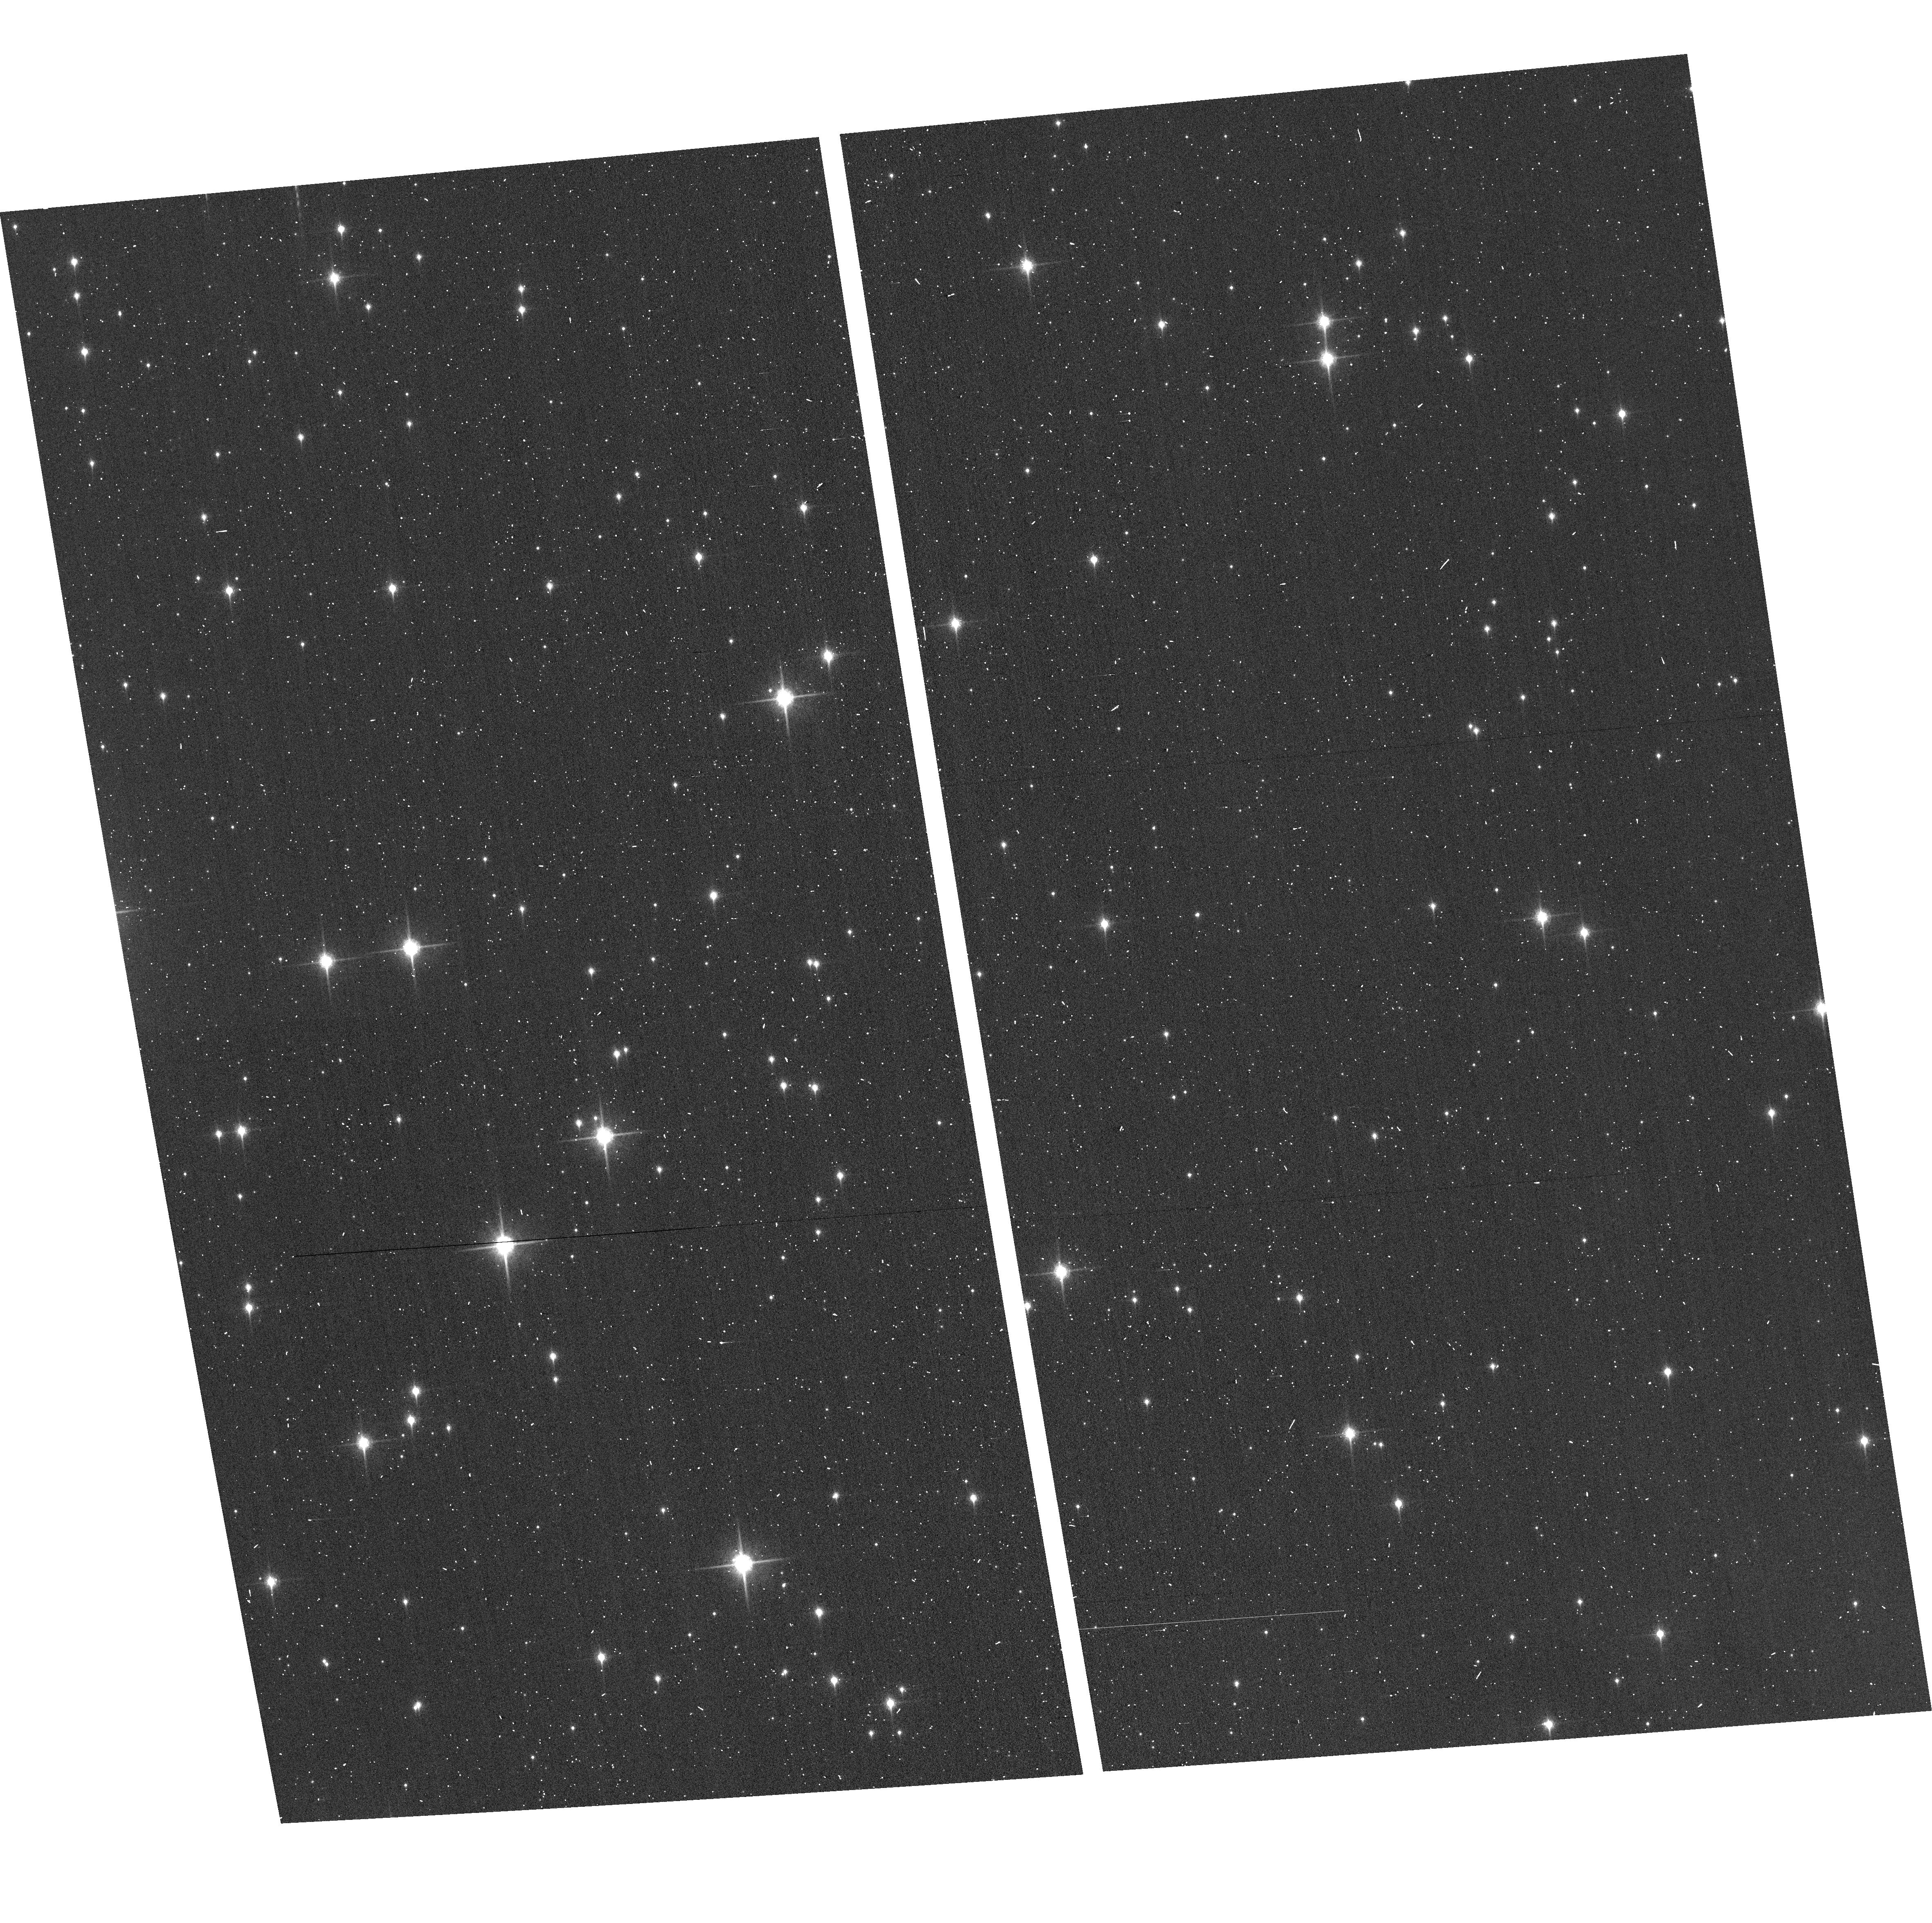
Target: GAL-CEN-FIELD1
Instrument: ACS/WFC
Filter: F850LP
Exposure: 2 min
Observation ID: hst_12915_2h_acs_wfc_f850lp_jc0g2h

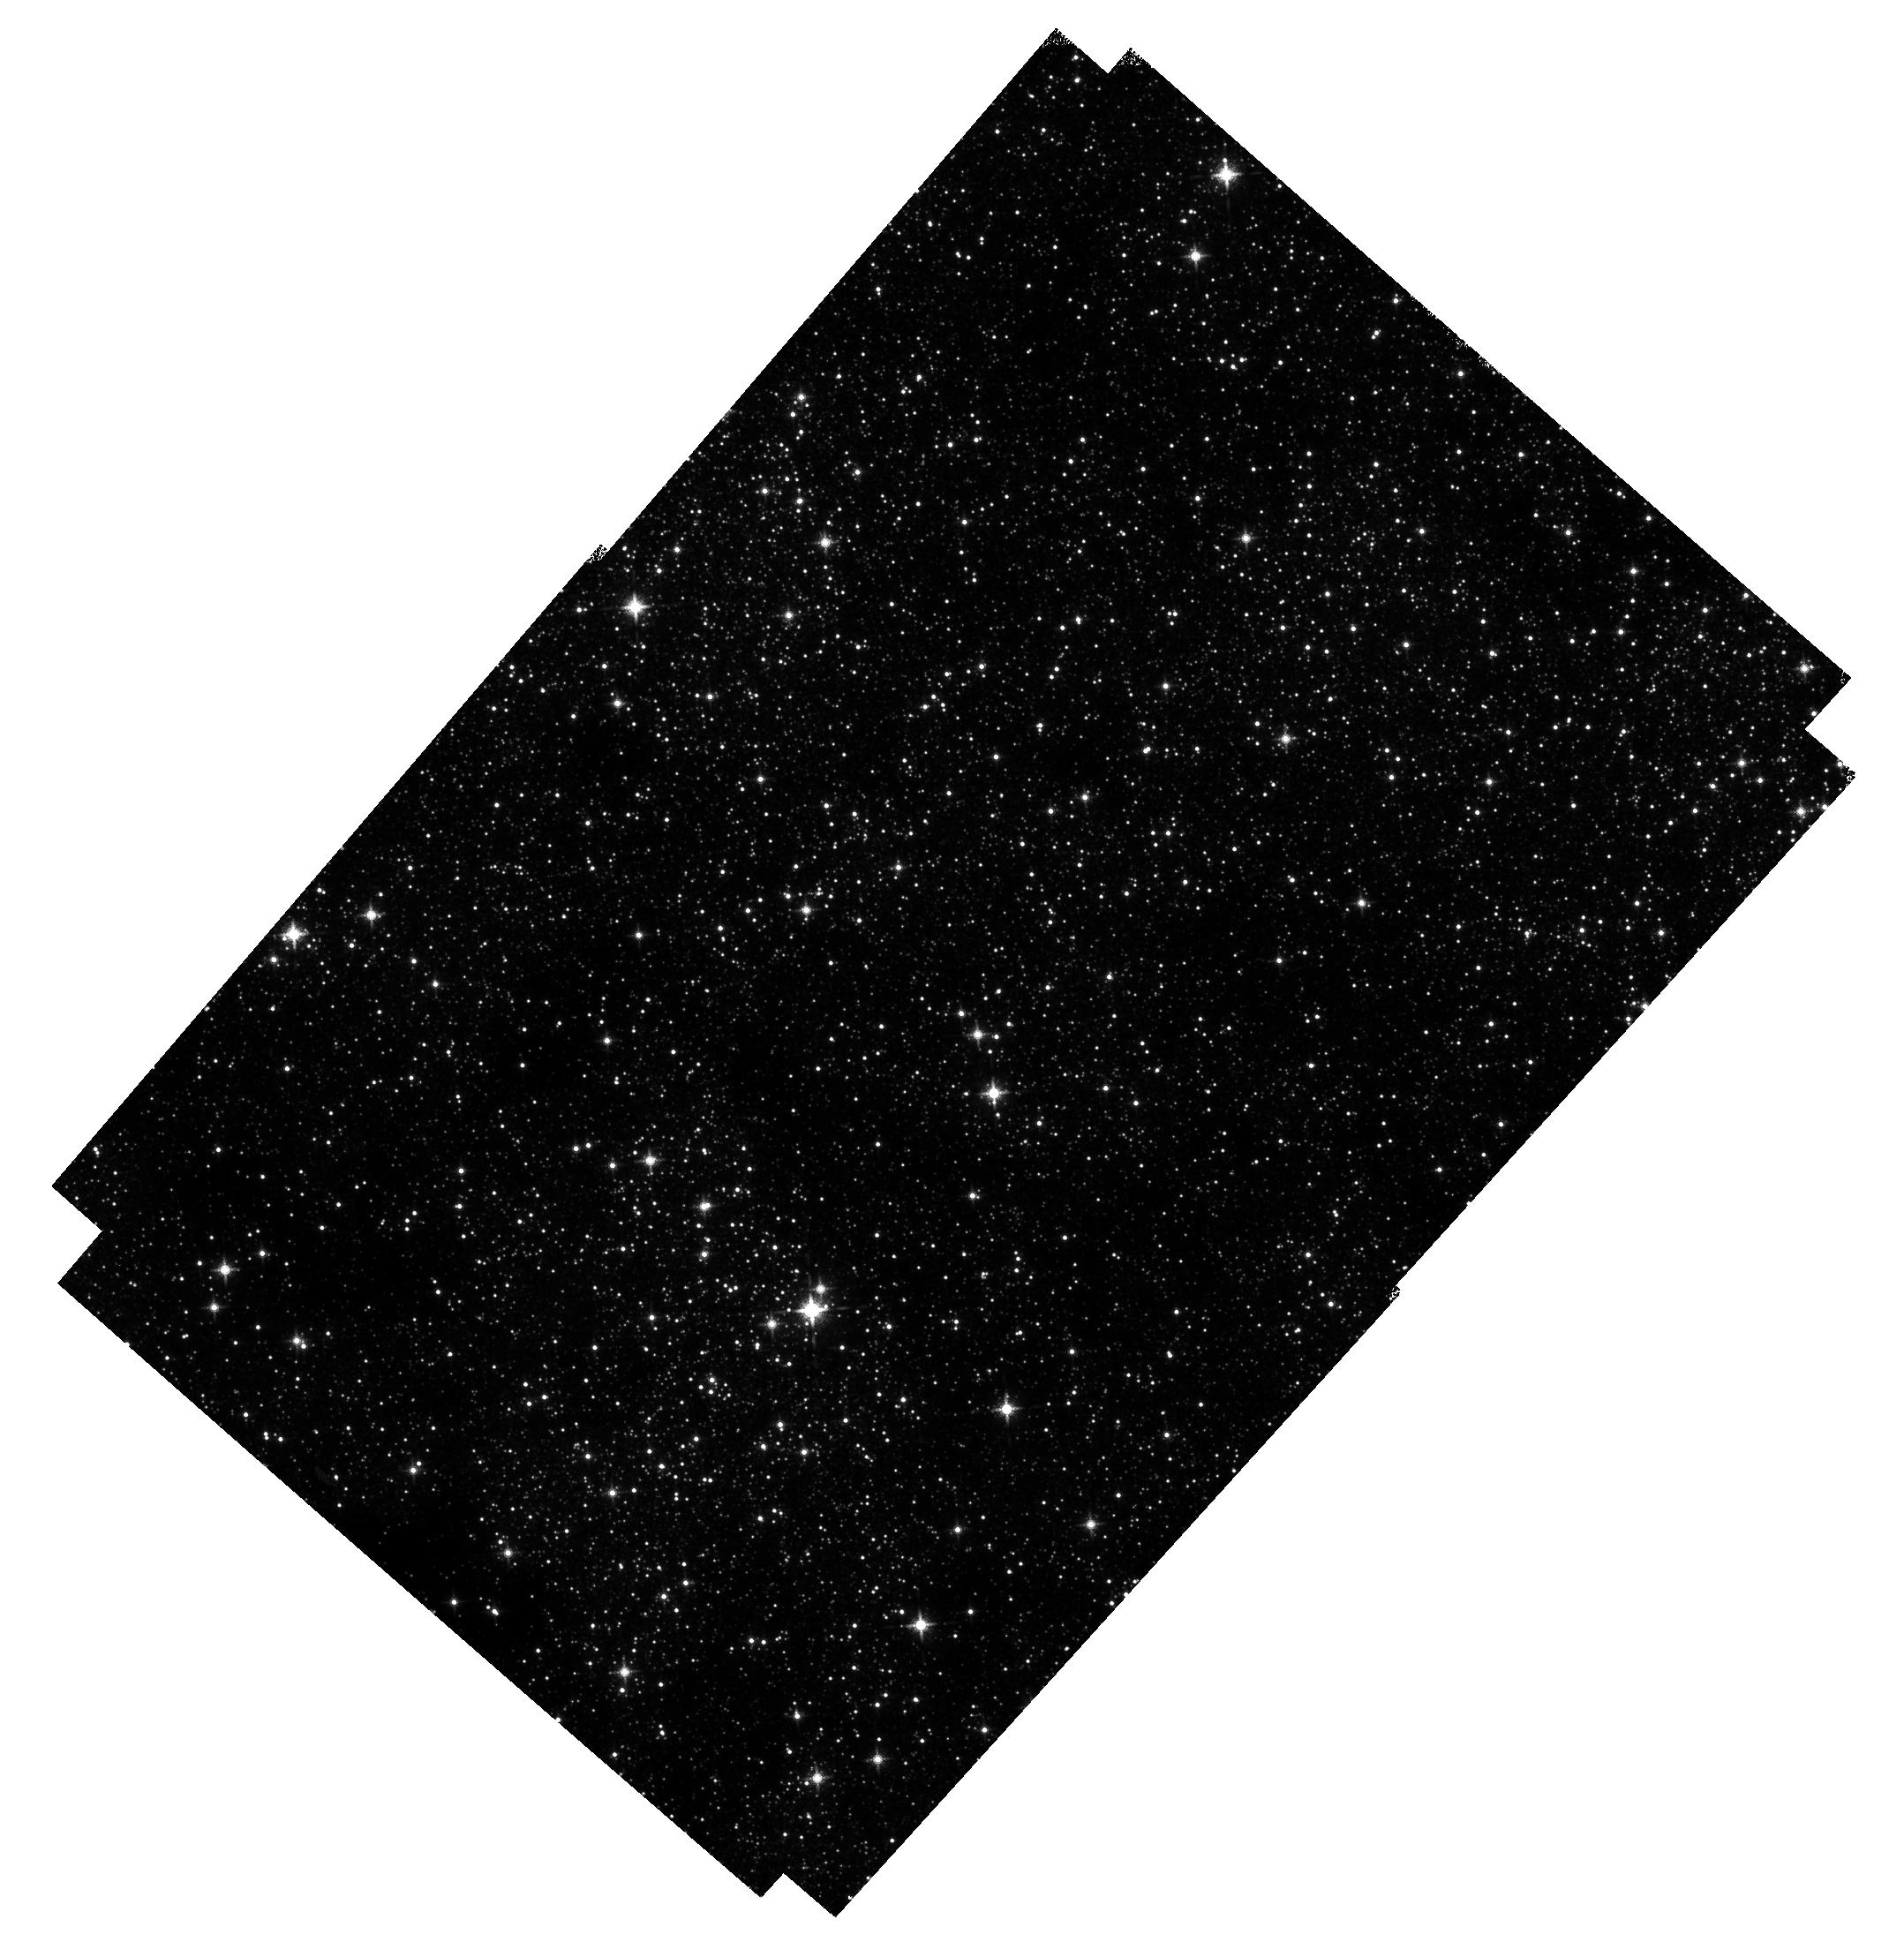
Target: GAL-CEN-FIELD3
Instrument: WFC3/IR
Filter: F139M
Exposure: 38 min
Observation ID: hst_12915_2o_wfc3_ir_f139m_ic0g2o

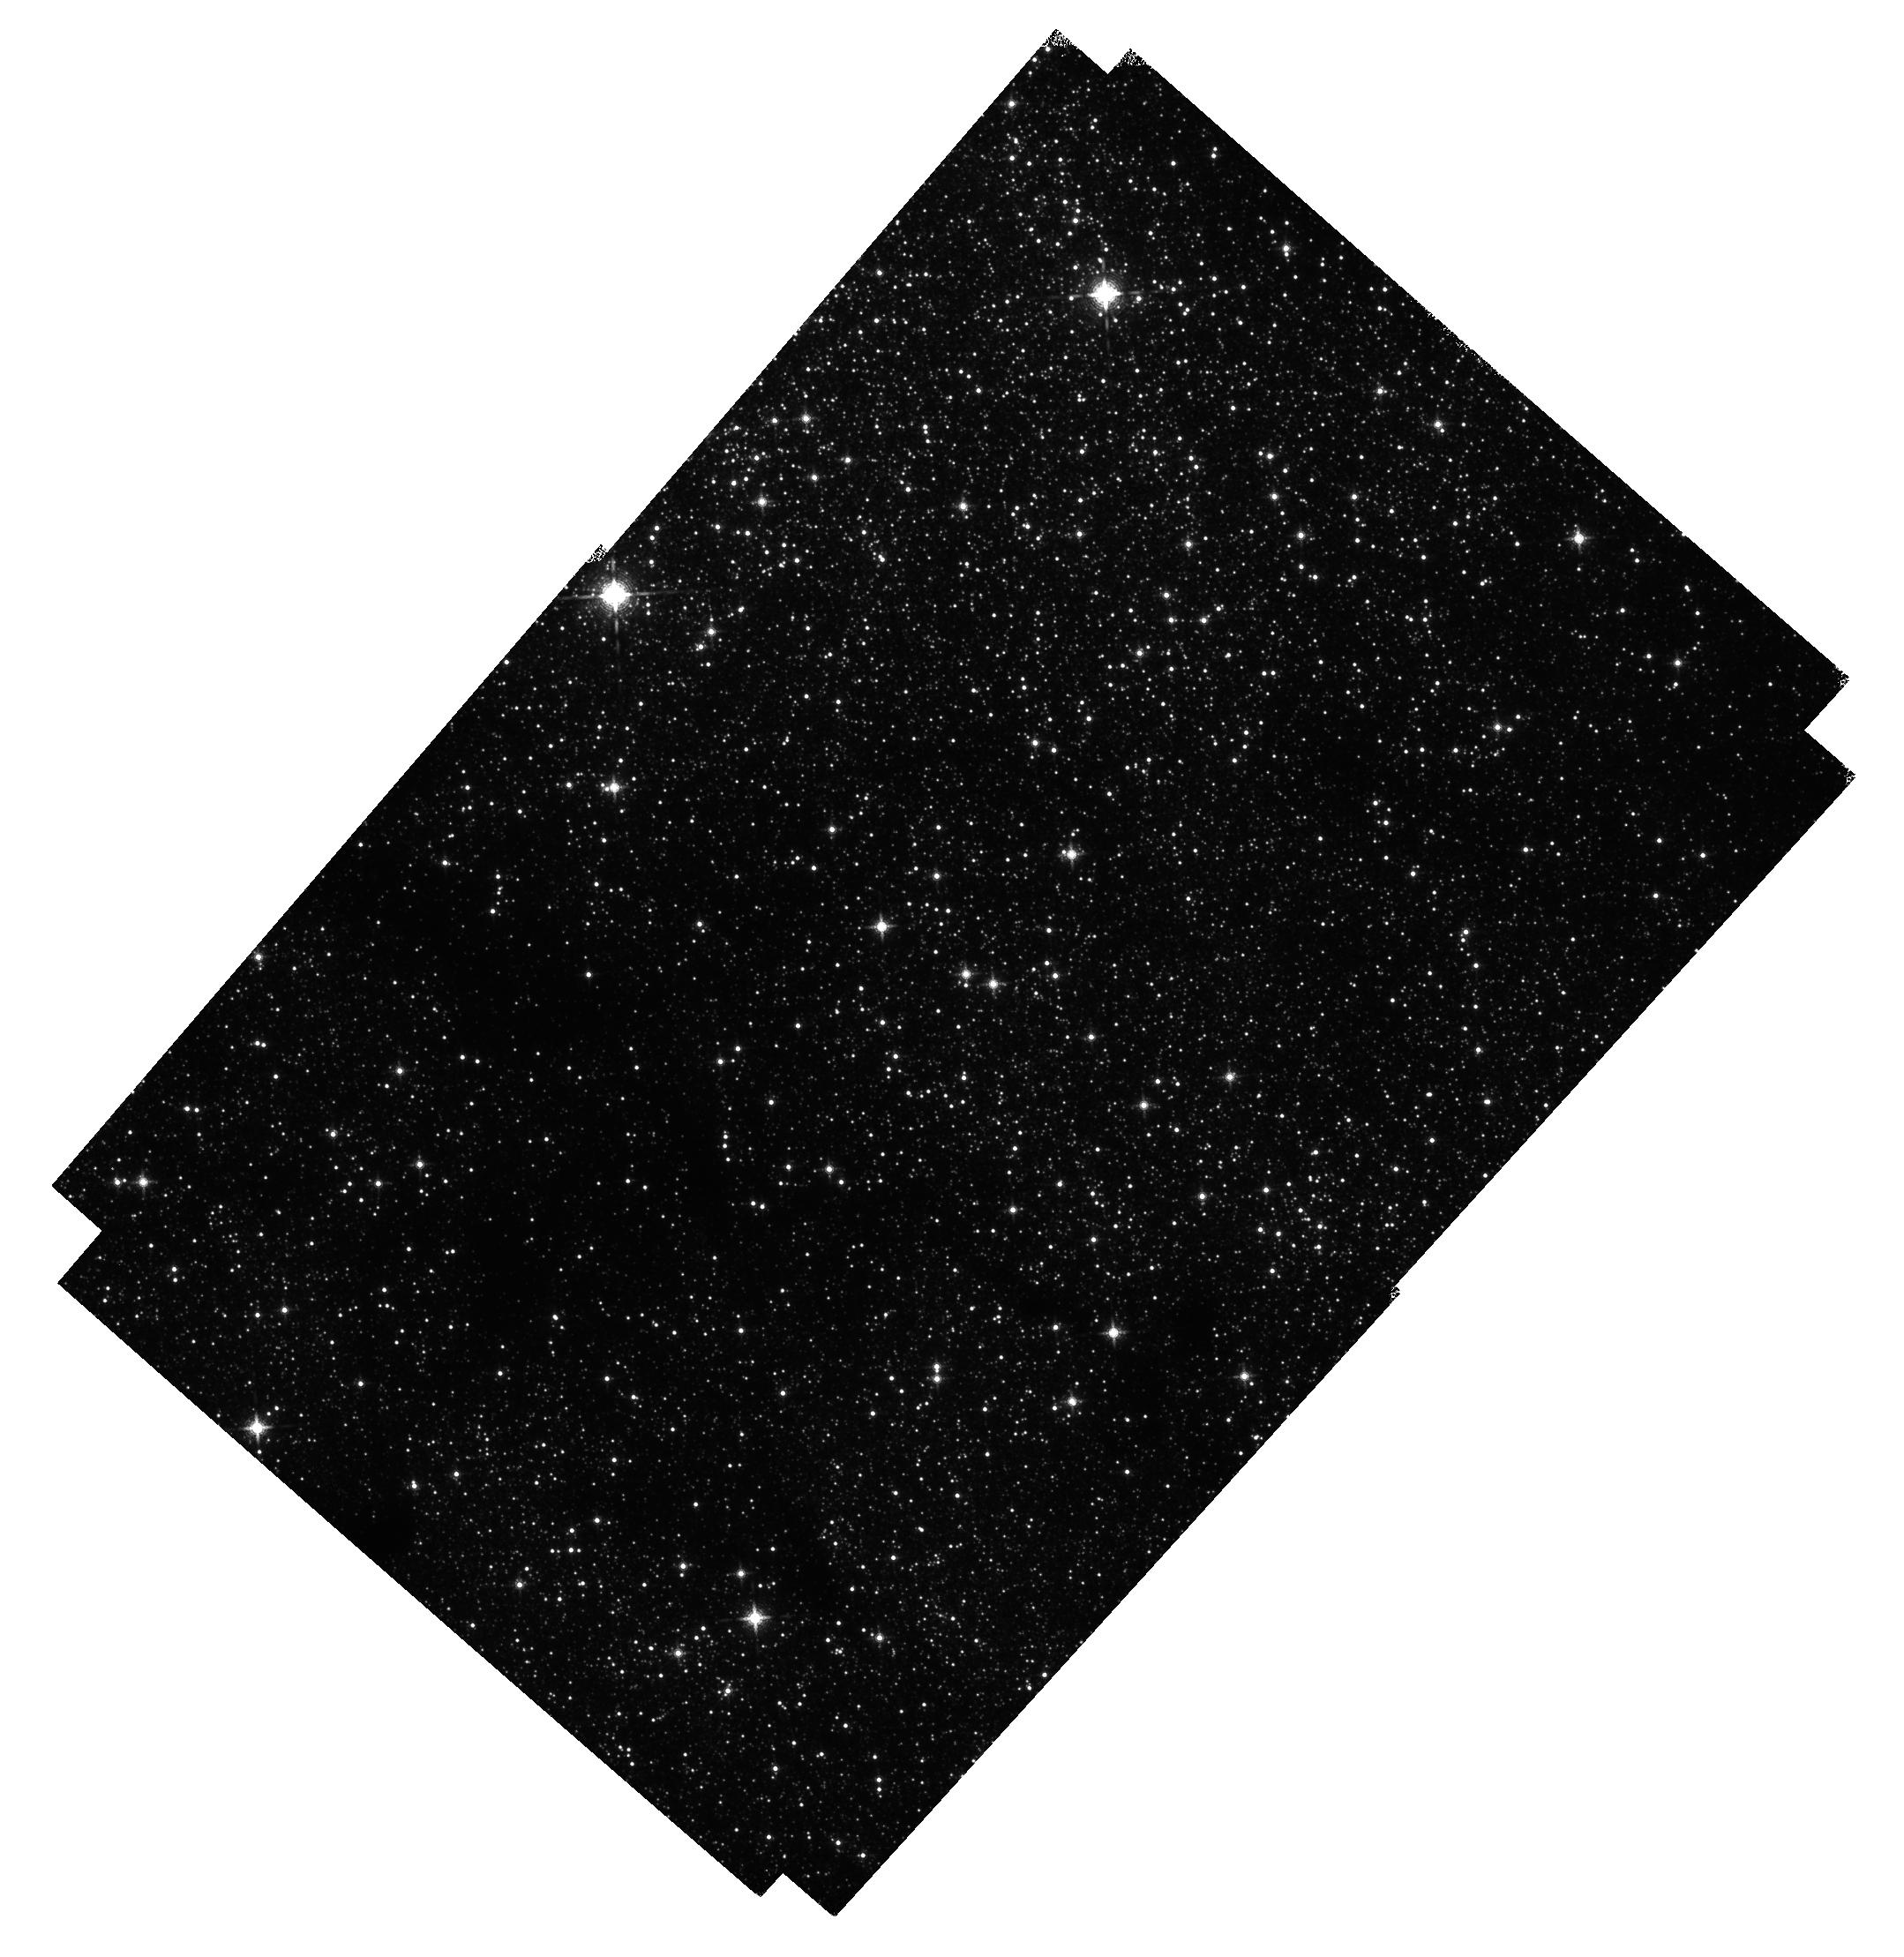
Target: GAL-CEN-FIELD2
Instrument: WFC3/IR
Filter: F139M
Exposure: 38 min
Observation ID: hst_12915_2m_wfc3_ir_f139m_ic0g2m

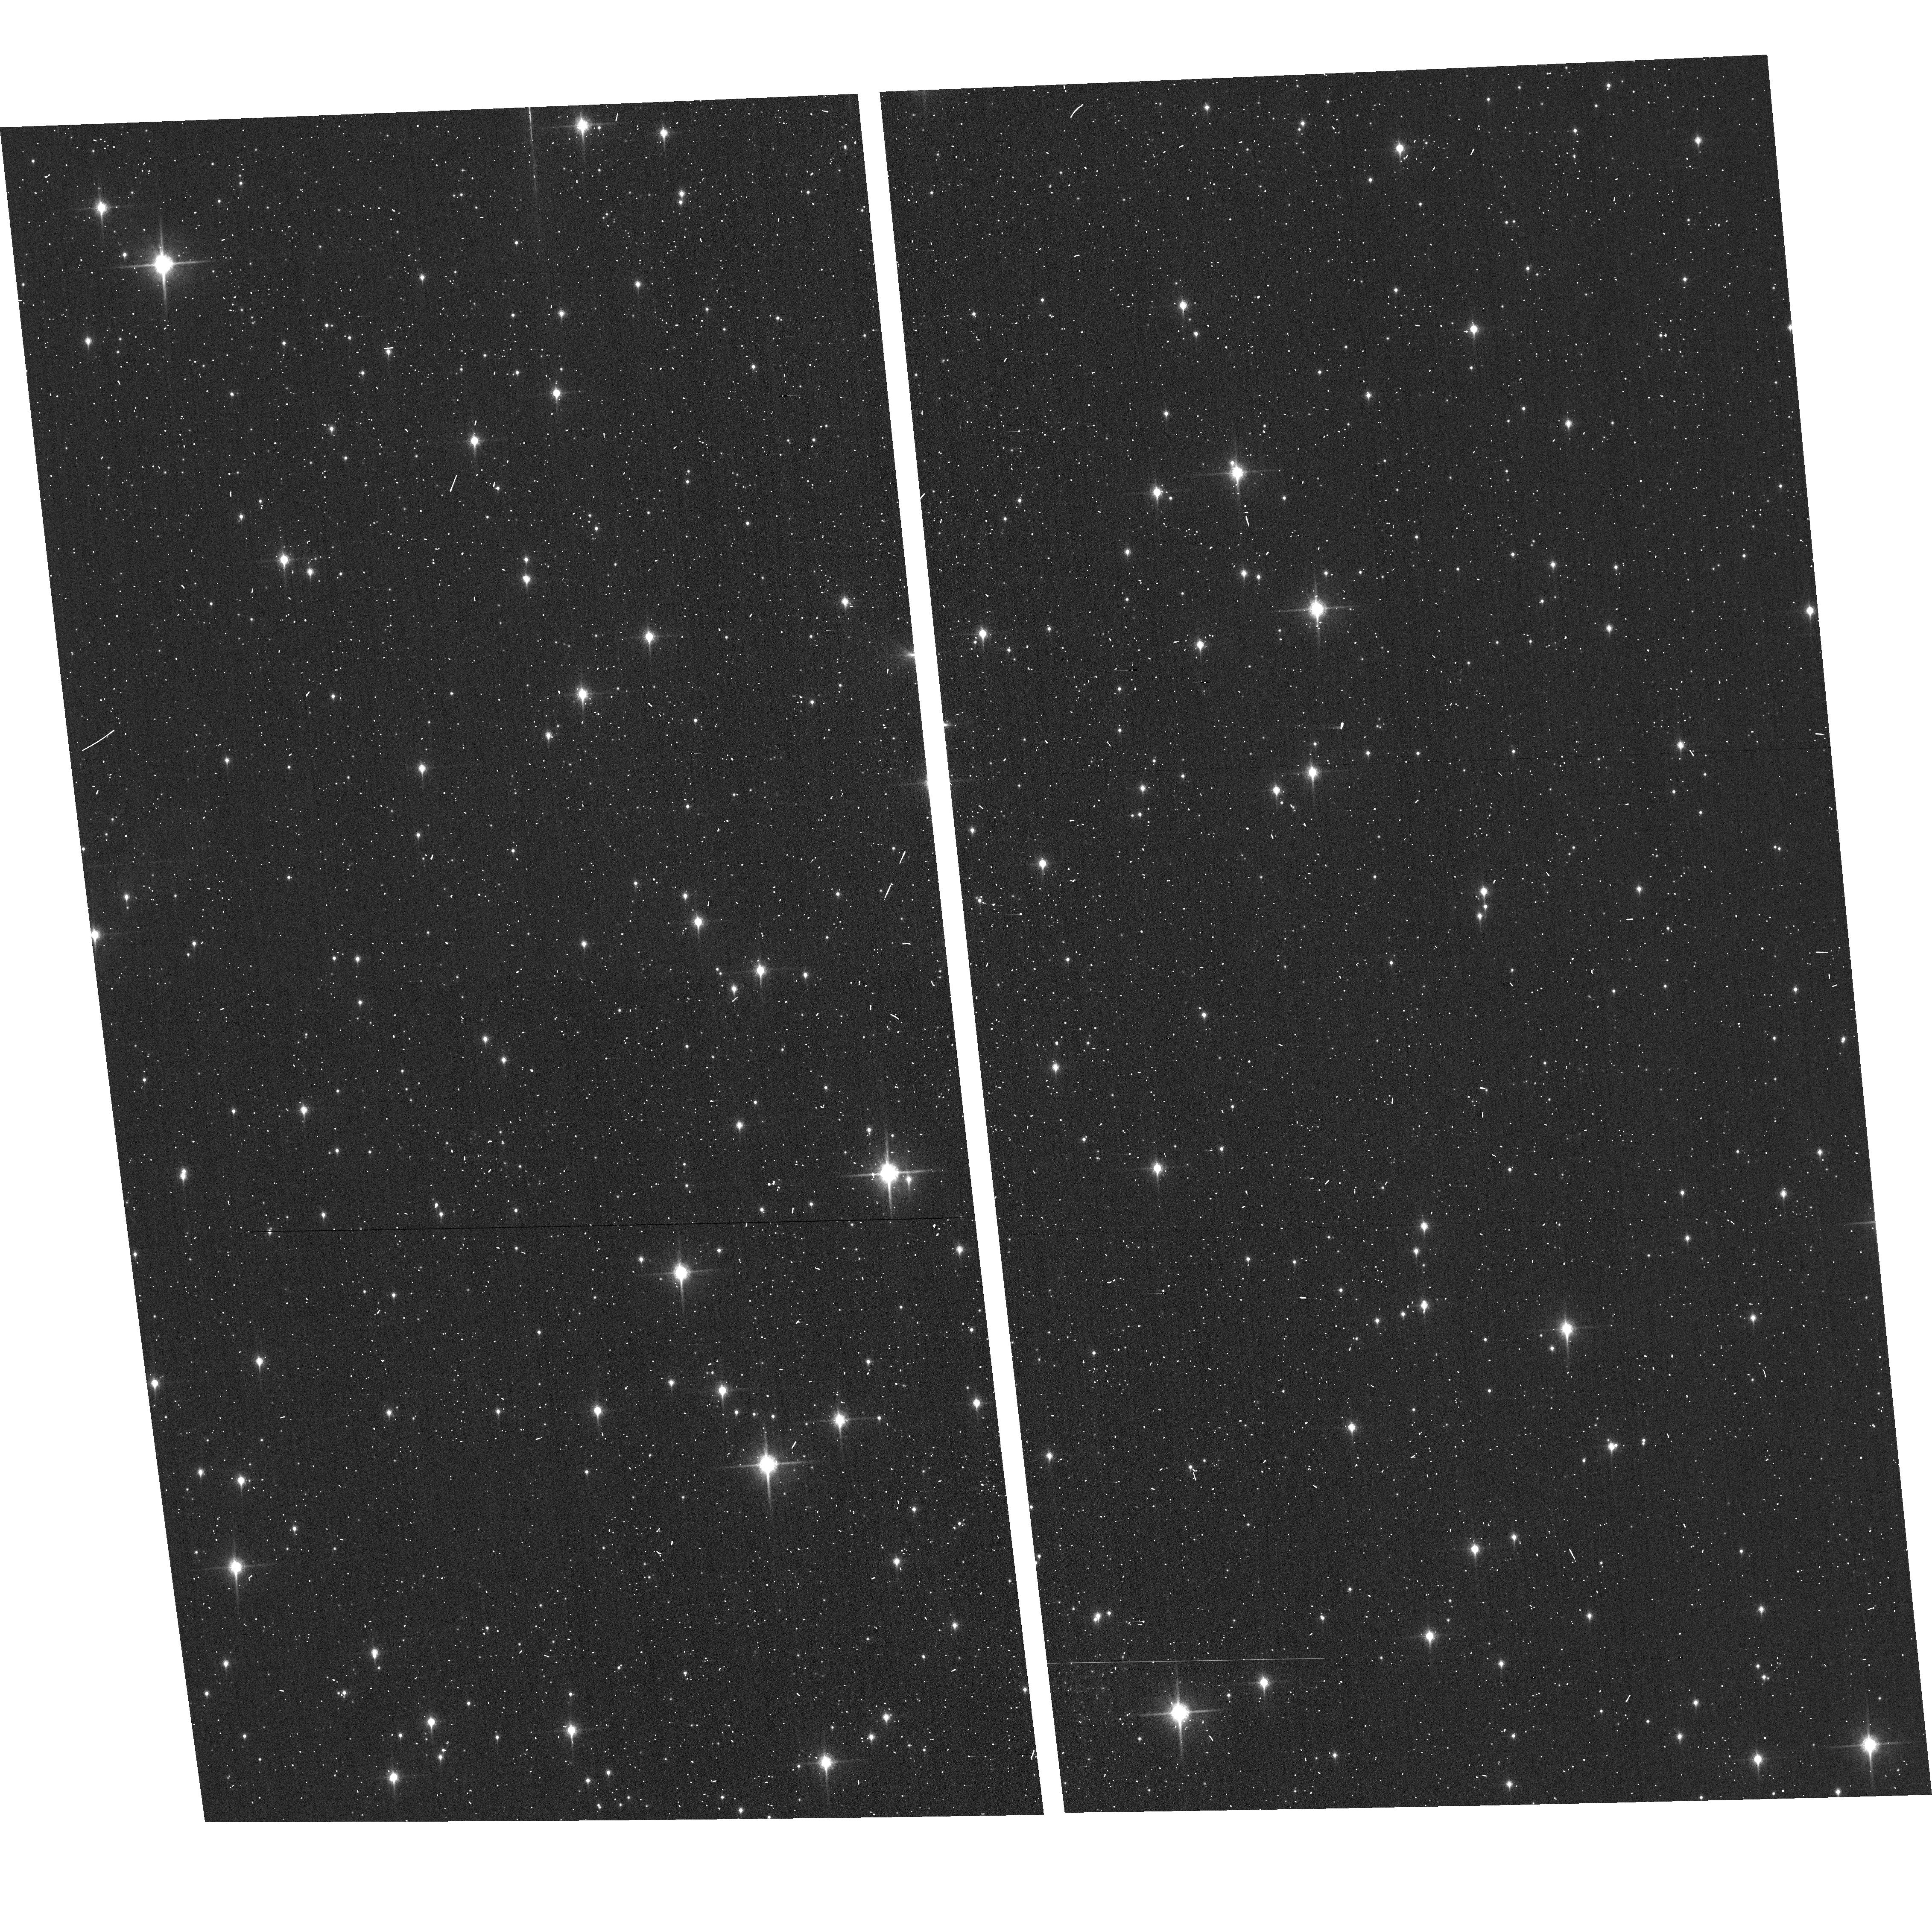
Target: GAL-CEN-FIELD4
Instrument: ACS/WFC
Filter: F850LP
Exposure: 2 min
Observation ID: hst_12915_2s_acs_wfc_f850lp_jc0g2s

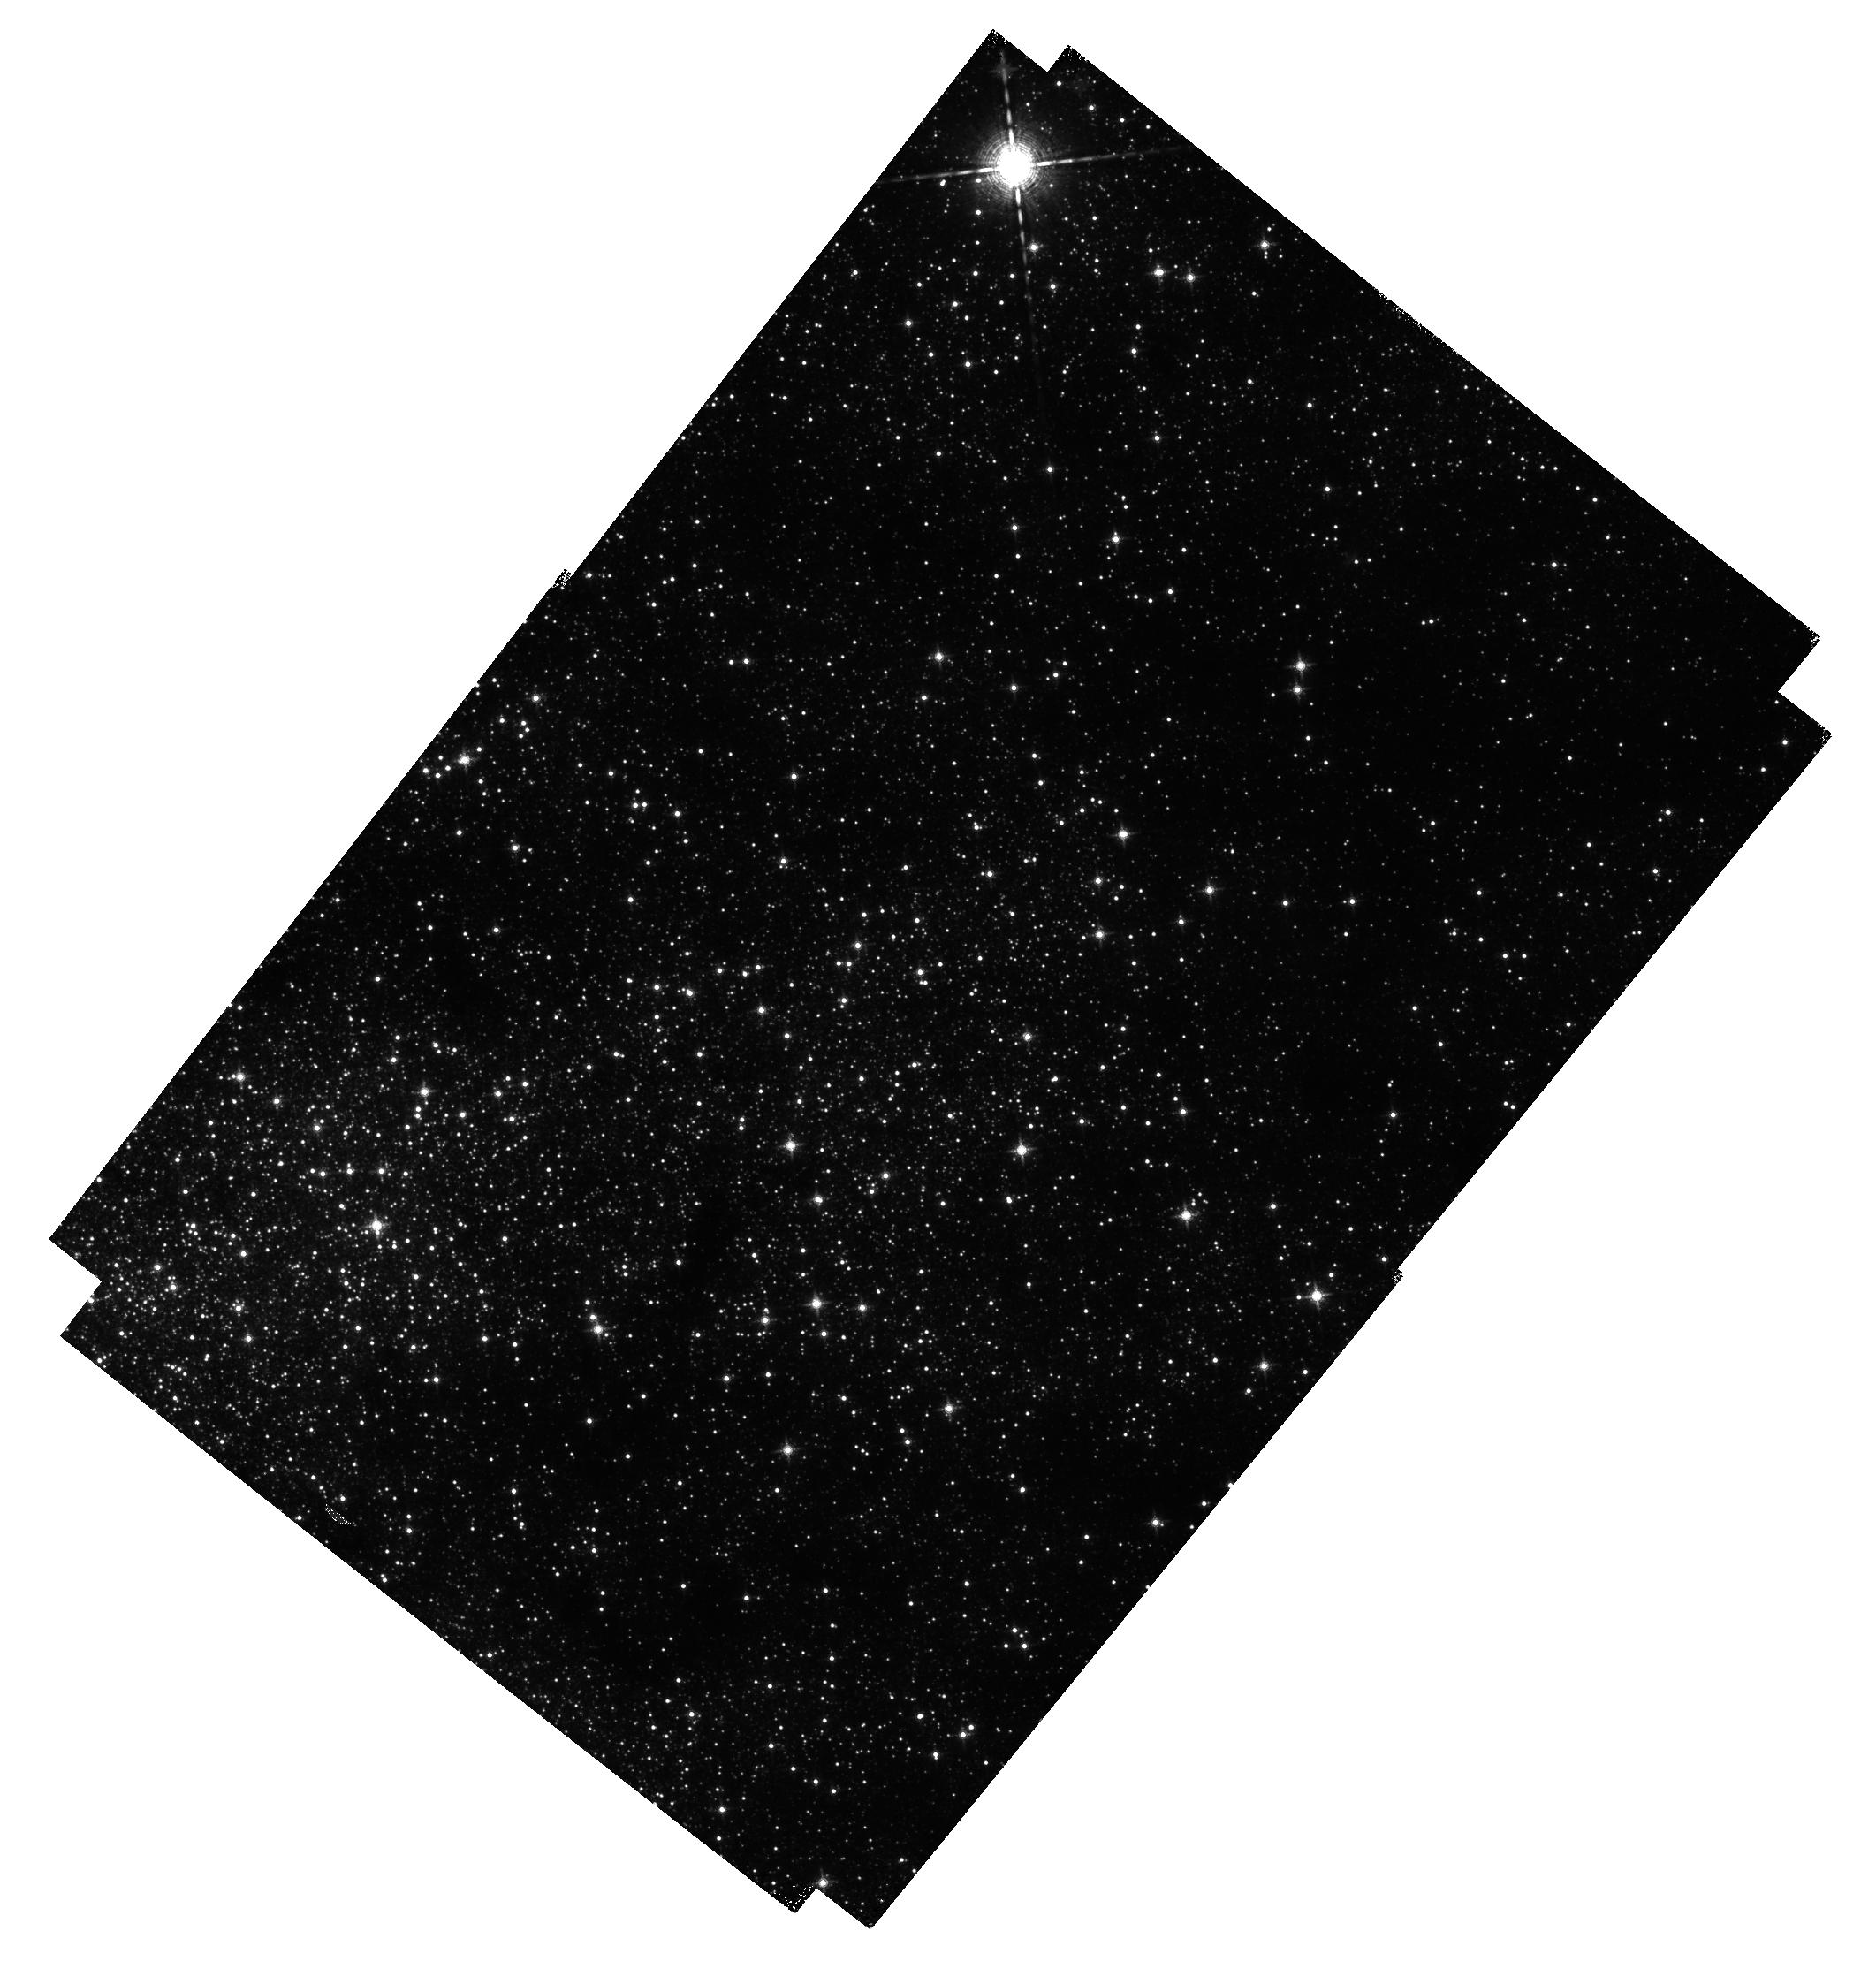
Target: GAL-CEN-FIELD1
Instrument: WFC3/IR
Filter: F139M
Exposure: 38 min
Observation ID: hst_12915_2i_wfc3_ir_f139m_ic0g2i

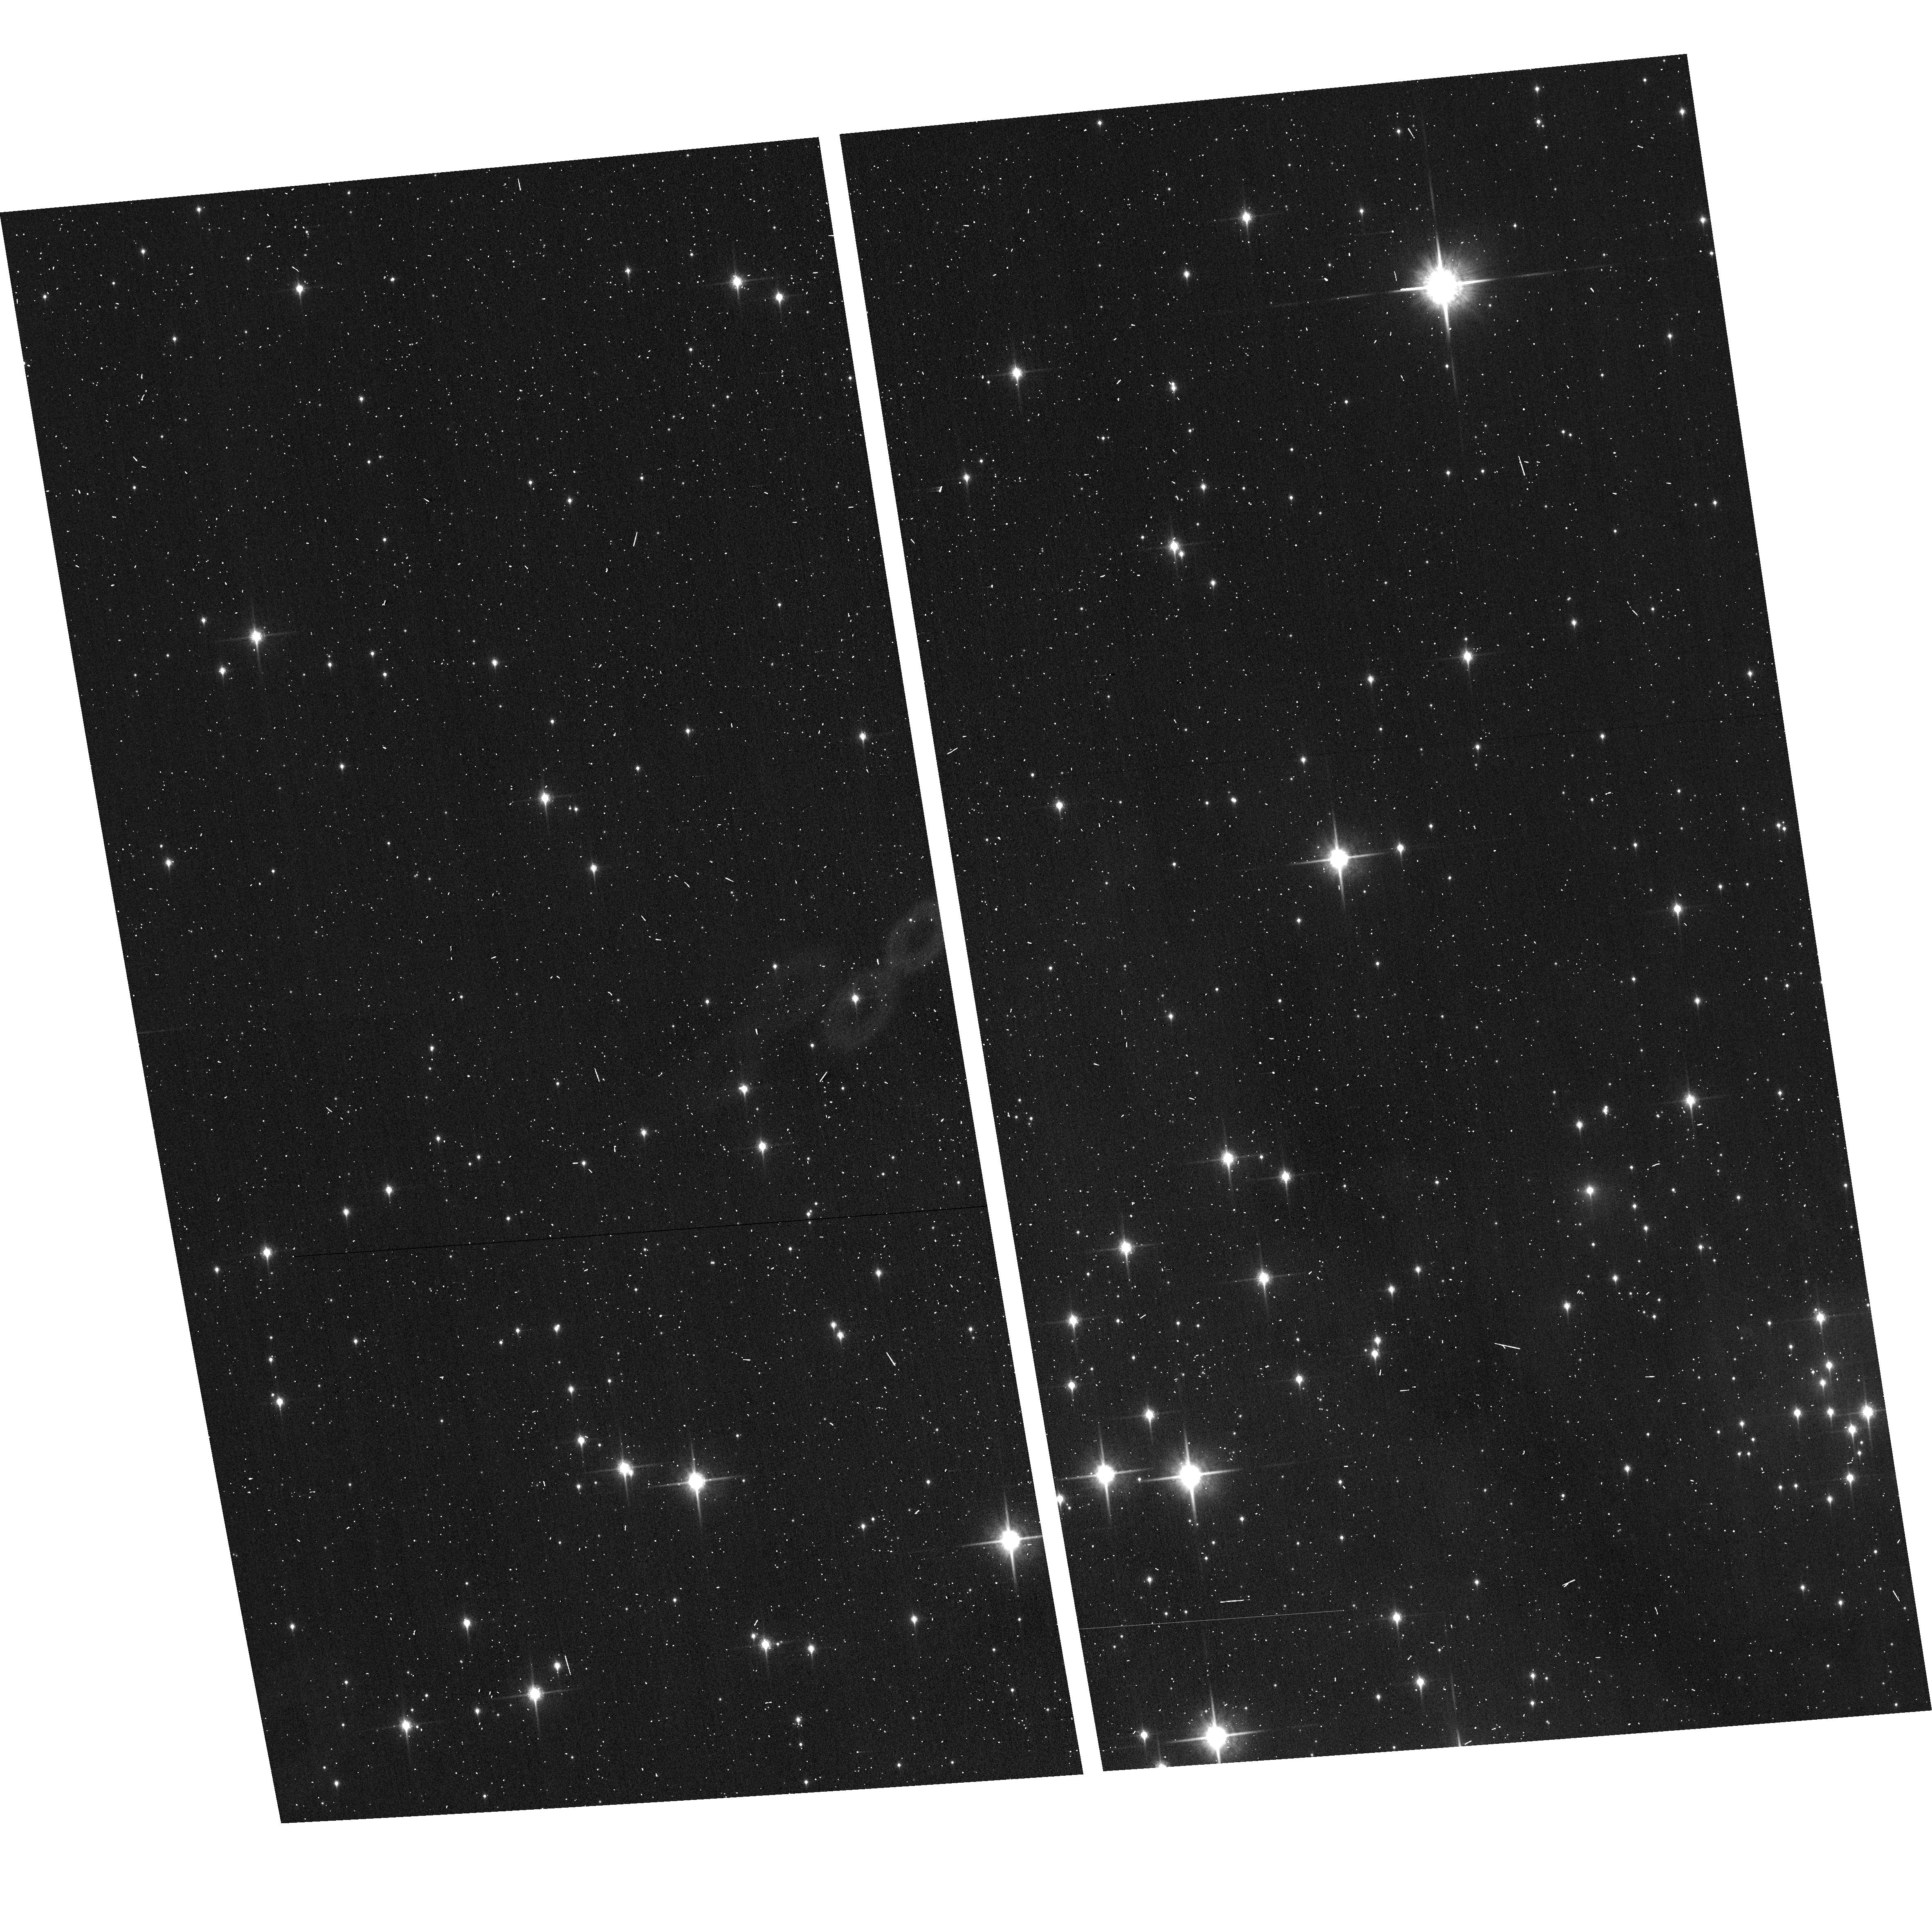
Target: GAL-CEN-FIELD1
Instrument: ACS/WFC
Filter: F850LP
Exposure: 2 min
Observation ID: hst_12915_2g_acs_wfc_f850lp_jc0g2g

PROPER MOTIONS OF ISOLATED MASSIVE STARS NEAR THE GALACTIC CENTER (PI: Lennon, Daniel J.)

The Galactic Center is one of the most perplexing and unusual regions of the Galaxy. Not only is it home to the central massive black hole but it contains three very massive young star clusters within the central 30 pc; the Arches, Quintuplet and Central clusters. Furthermore, emission-line surveys have revealed the presence of what appears to be a diaspora of ~40 very massive isolated Wolf-Rayet-like stars scattered throughout the region, outside of these massive clusters. Their origin is currently unkown but the suspected causes include such diverse and exotic mechanisms as ejection by dynamical interaction within the massive clusters, ejection by supernovae events within those clusters old enough to have SN, ejection by interaction with the central black hole, stellar mergers in the field, and in situ star formation of isolated massive stars. These processes however should all leave clear and distinct dynamical signatures on their products. We propose using WFC3/IR to conduct a survey of ~150 square arcminutes the Galactic Center region to measure relative proper motions to an accuracy of 10 km/s for stars with masses as low as a few solar masses (late B-type). Our objectives include determining which of the known isolated massive stars are runaways, estimating their probable places of origin, discovering less luminous runaways that are invisible to emission line surveys, characterizing the dynamical properties of runaway stars in all luminosty ranges, and searching for signs of tidally disrupted massive clusters. The survey will have lasting legacy value to those trying to unravel the physics of galactic centers and the environments around massive black holes.